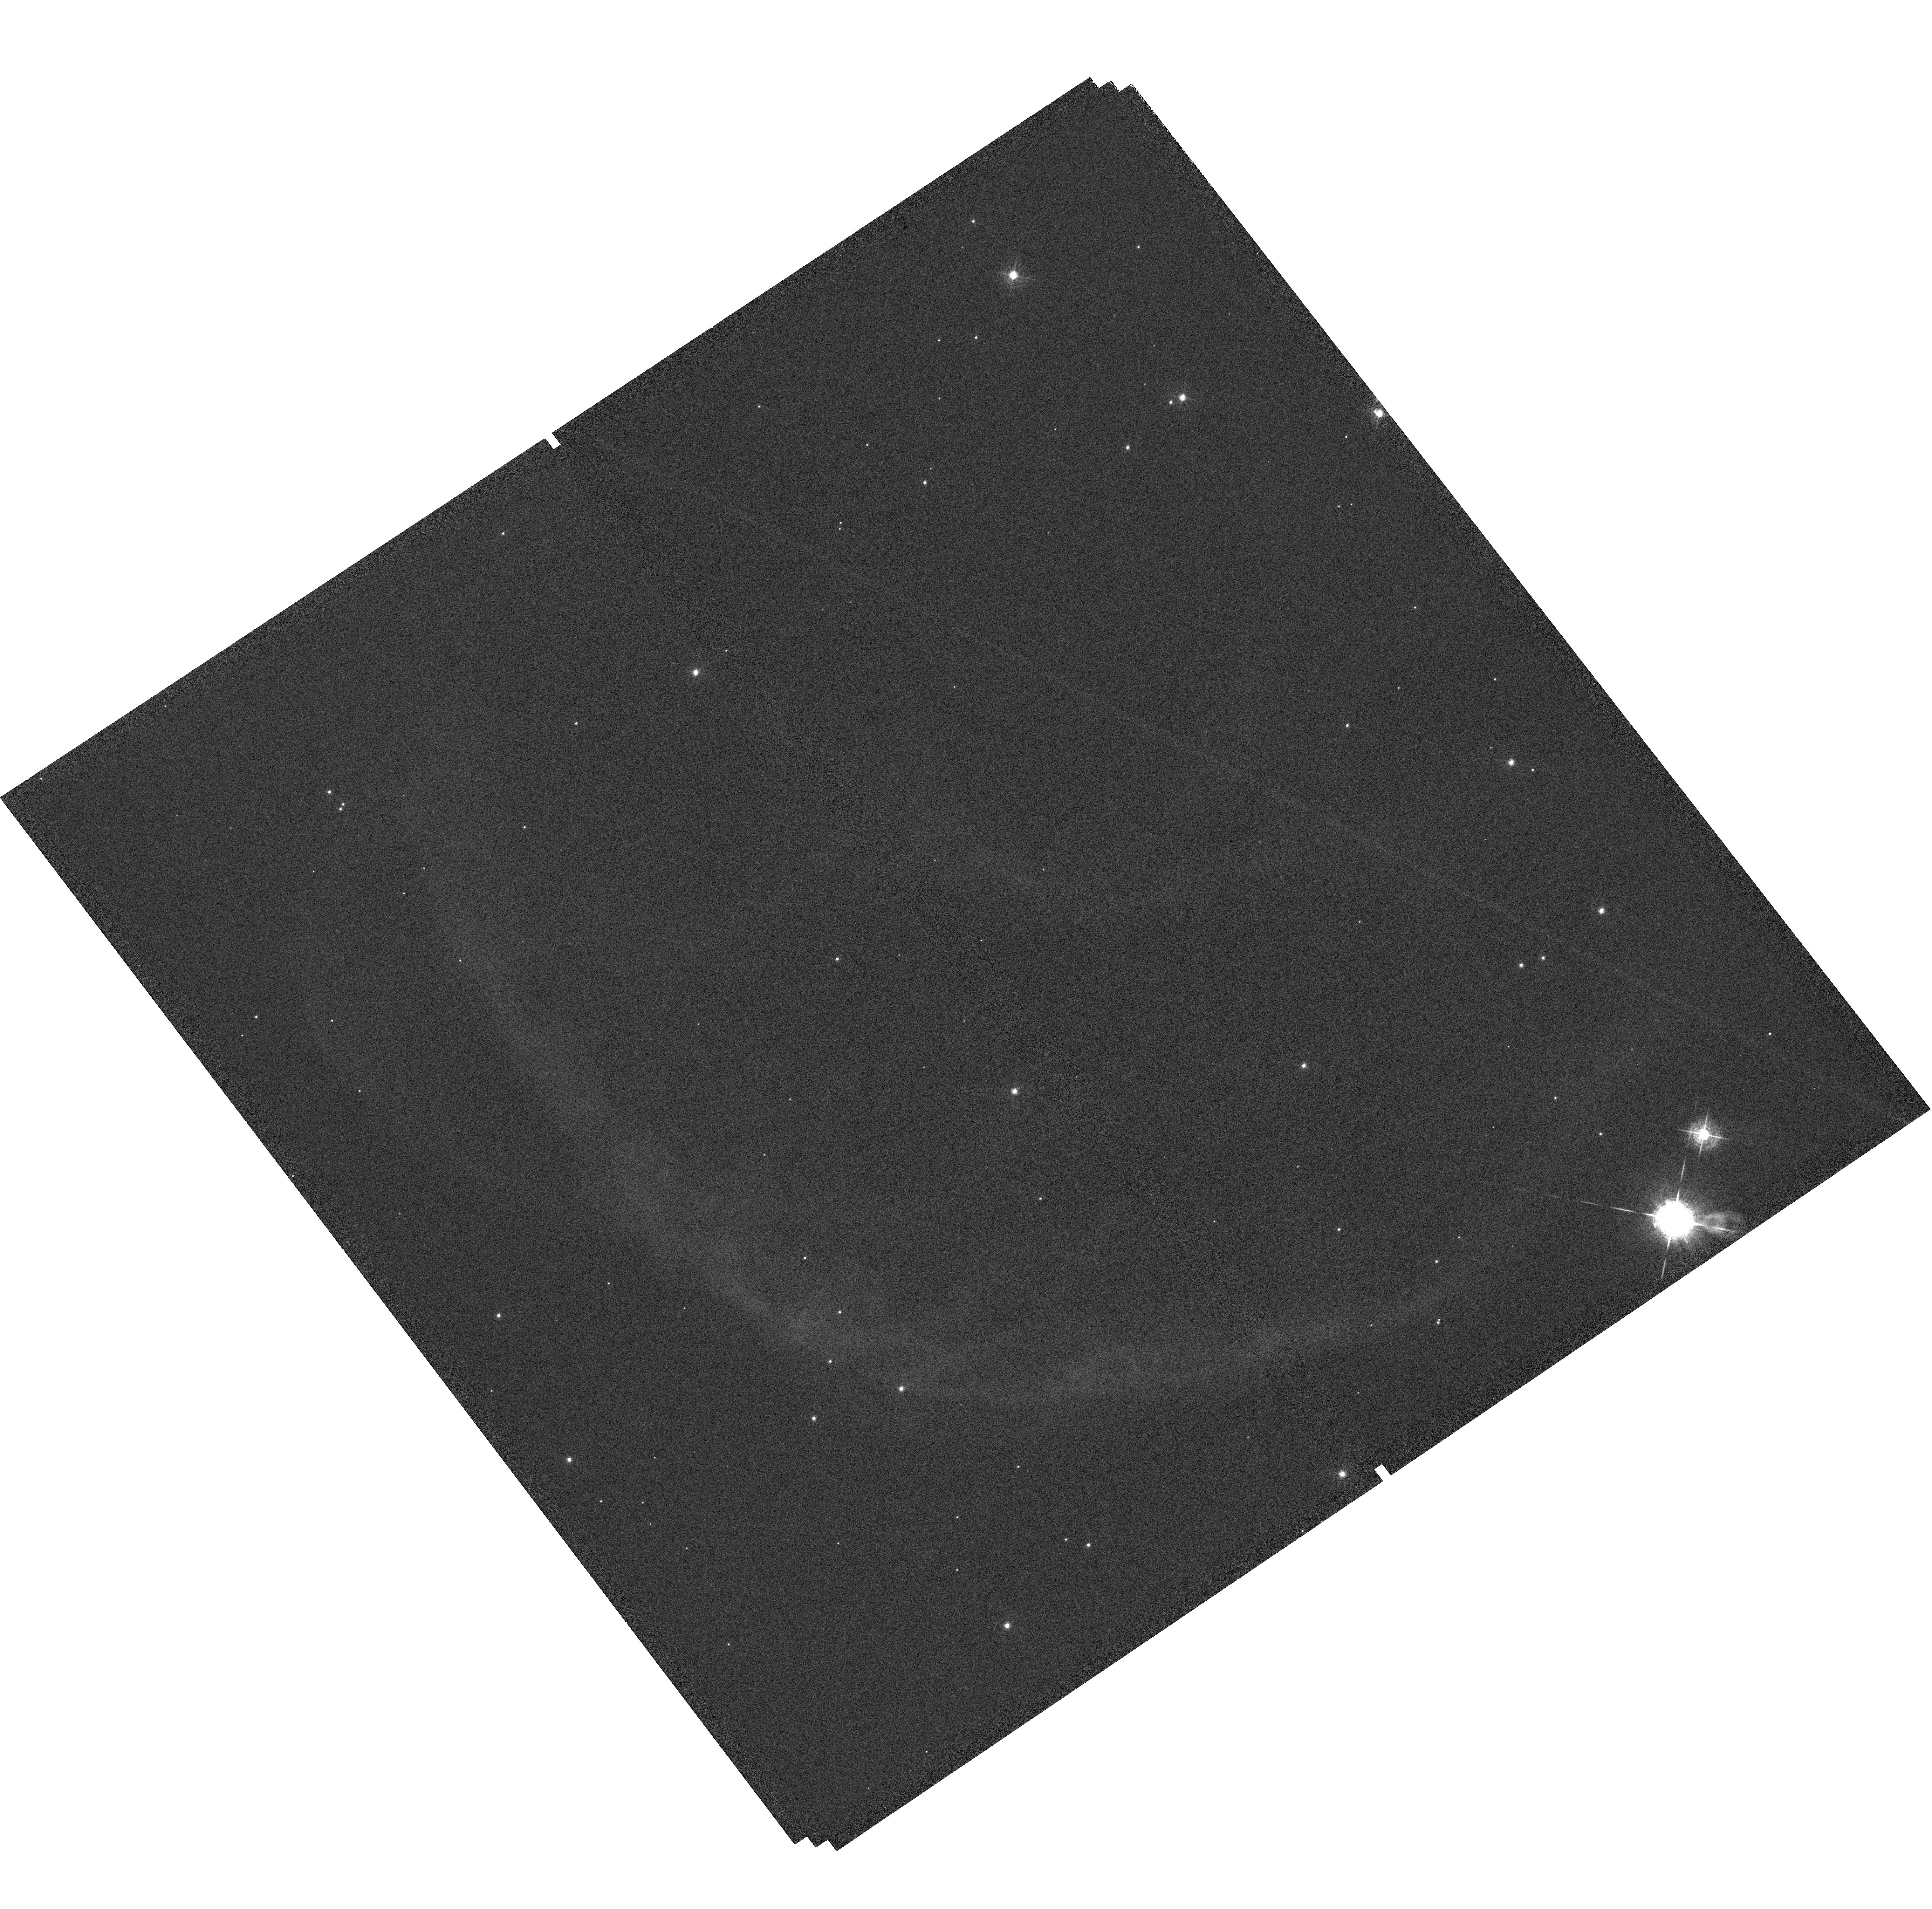
Target: OU4-SOUTH-LOBE
Instrument: WFC3/UVIS
Filter: F502N
Exposure: 1.4 h
Observation ID: hst_14780_01_wfc3_uvis_f502n_id5x01

Measurement of the Expansion Proper Motions of the Ou4 Giant Bipolar Outflow to Determine its Distance and its True Nature (PI: Grosso, Nicolas)

Ou4 is a giant bipolar outflow with a total length of 1.2 degrees on the sky that was discovered in the optical in the direction of the blister HII region Sh2-129. The distance, the nature, and the driving source of Ou4 are, however, not known. Ou4 is relevant for the study of the eruptive phenomena producing collimated outflows from evolved low-mass binary stars and young, massive stellar systems. Our morpho-kinematics study of the Ou4 south bow-shock has allowed us to predict its expansion proper motion that is directly related to its distance. We propose to image the brightest [O III] emission of this bow-shock with the UVIS channel of the WFC3 in Cycle 24 and 26 in order to determine the distance of this largest known stellar bipolar outflow from its expansion proper motions. This measurement is crucial to determine the true nature of Ou4: either a foreground planetary nebula or a giant bipolar outflow launched ~90, 000 years ago by HR 8119, the young massive triple system ionising Sh2-129.